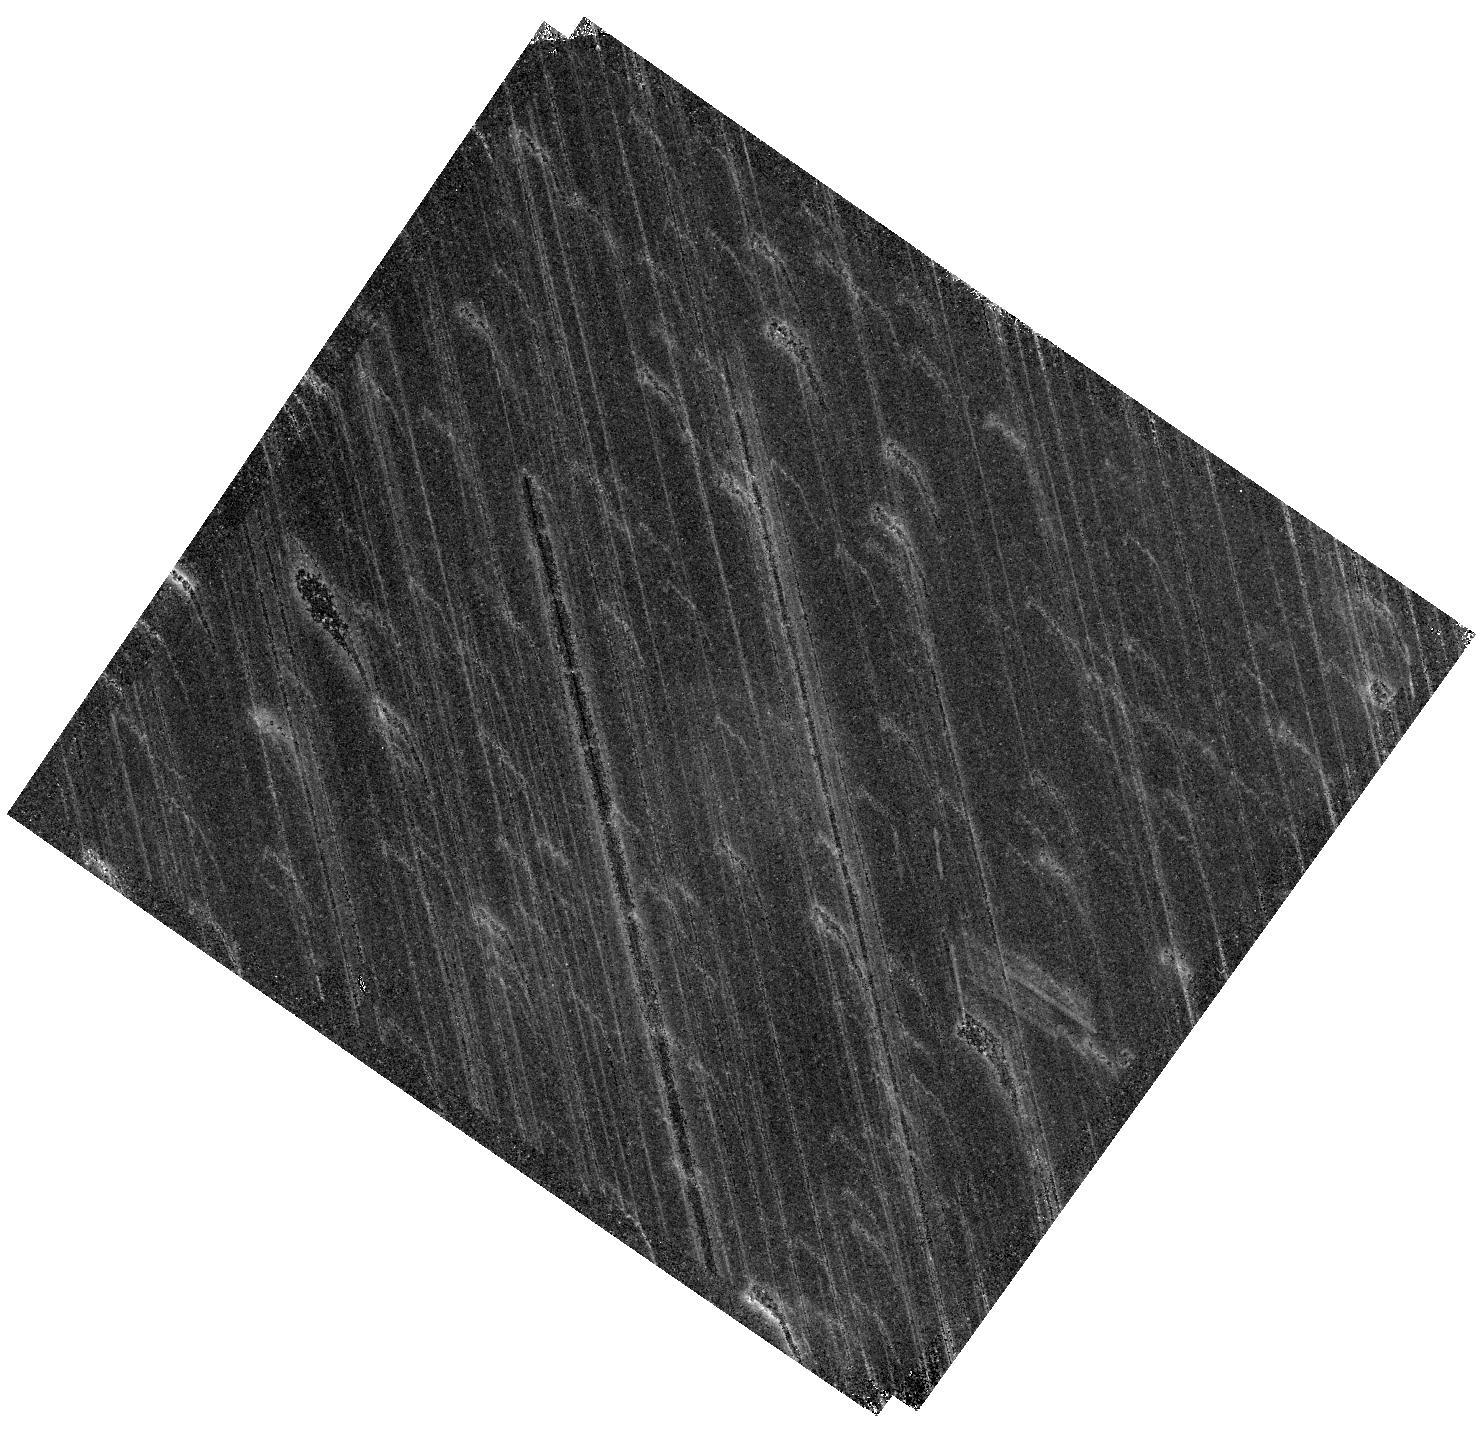
Target: PSZ1G311.65-18.48. Instrument: WFC3/IR. Filter: F128N. Exposure: 1.6 h. Observation ID: hst_15949_13_wfc3_ir_f128n_ie2u13

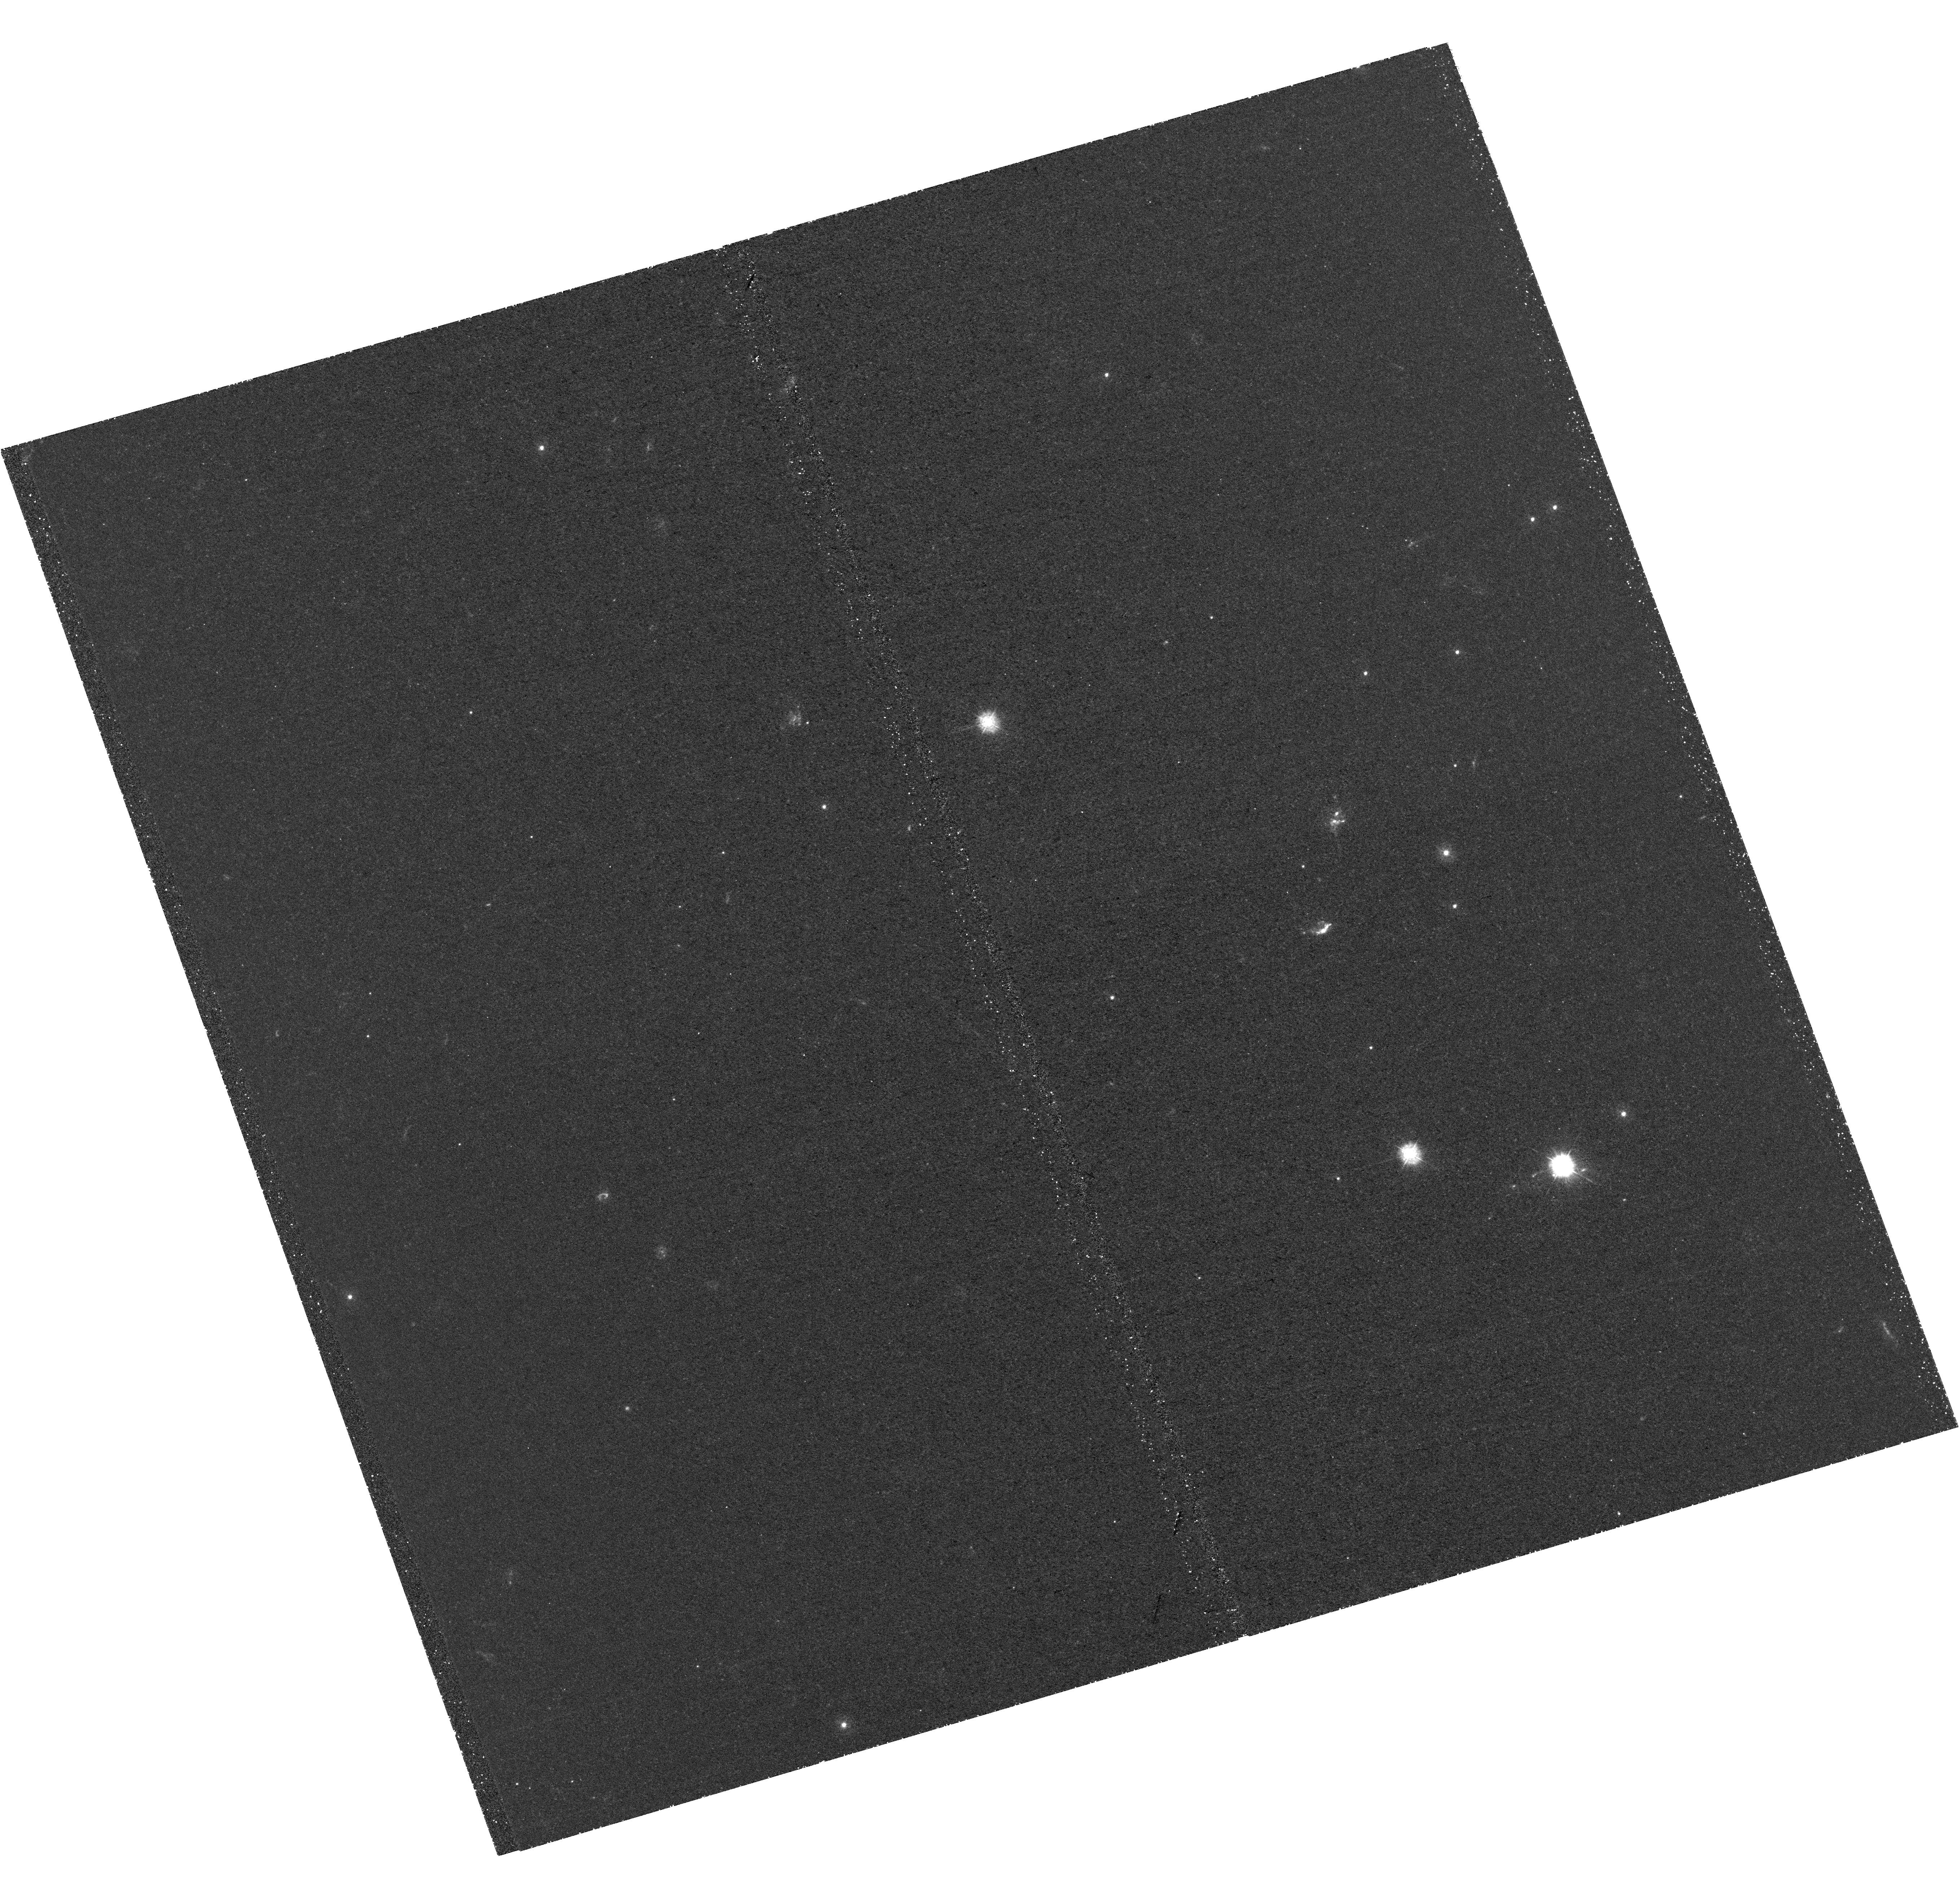
Target: PSZ1G311.65-18.48. Instrument: WFC3/UVIS. Filter: F275W. Exposure: 2.6 h. Observation ID: hst_15949_01_wfc3_uvis_f275w_ie2u01

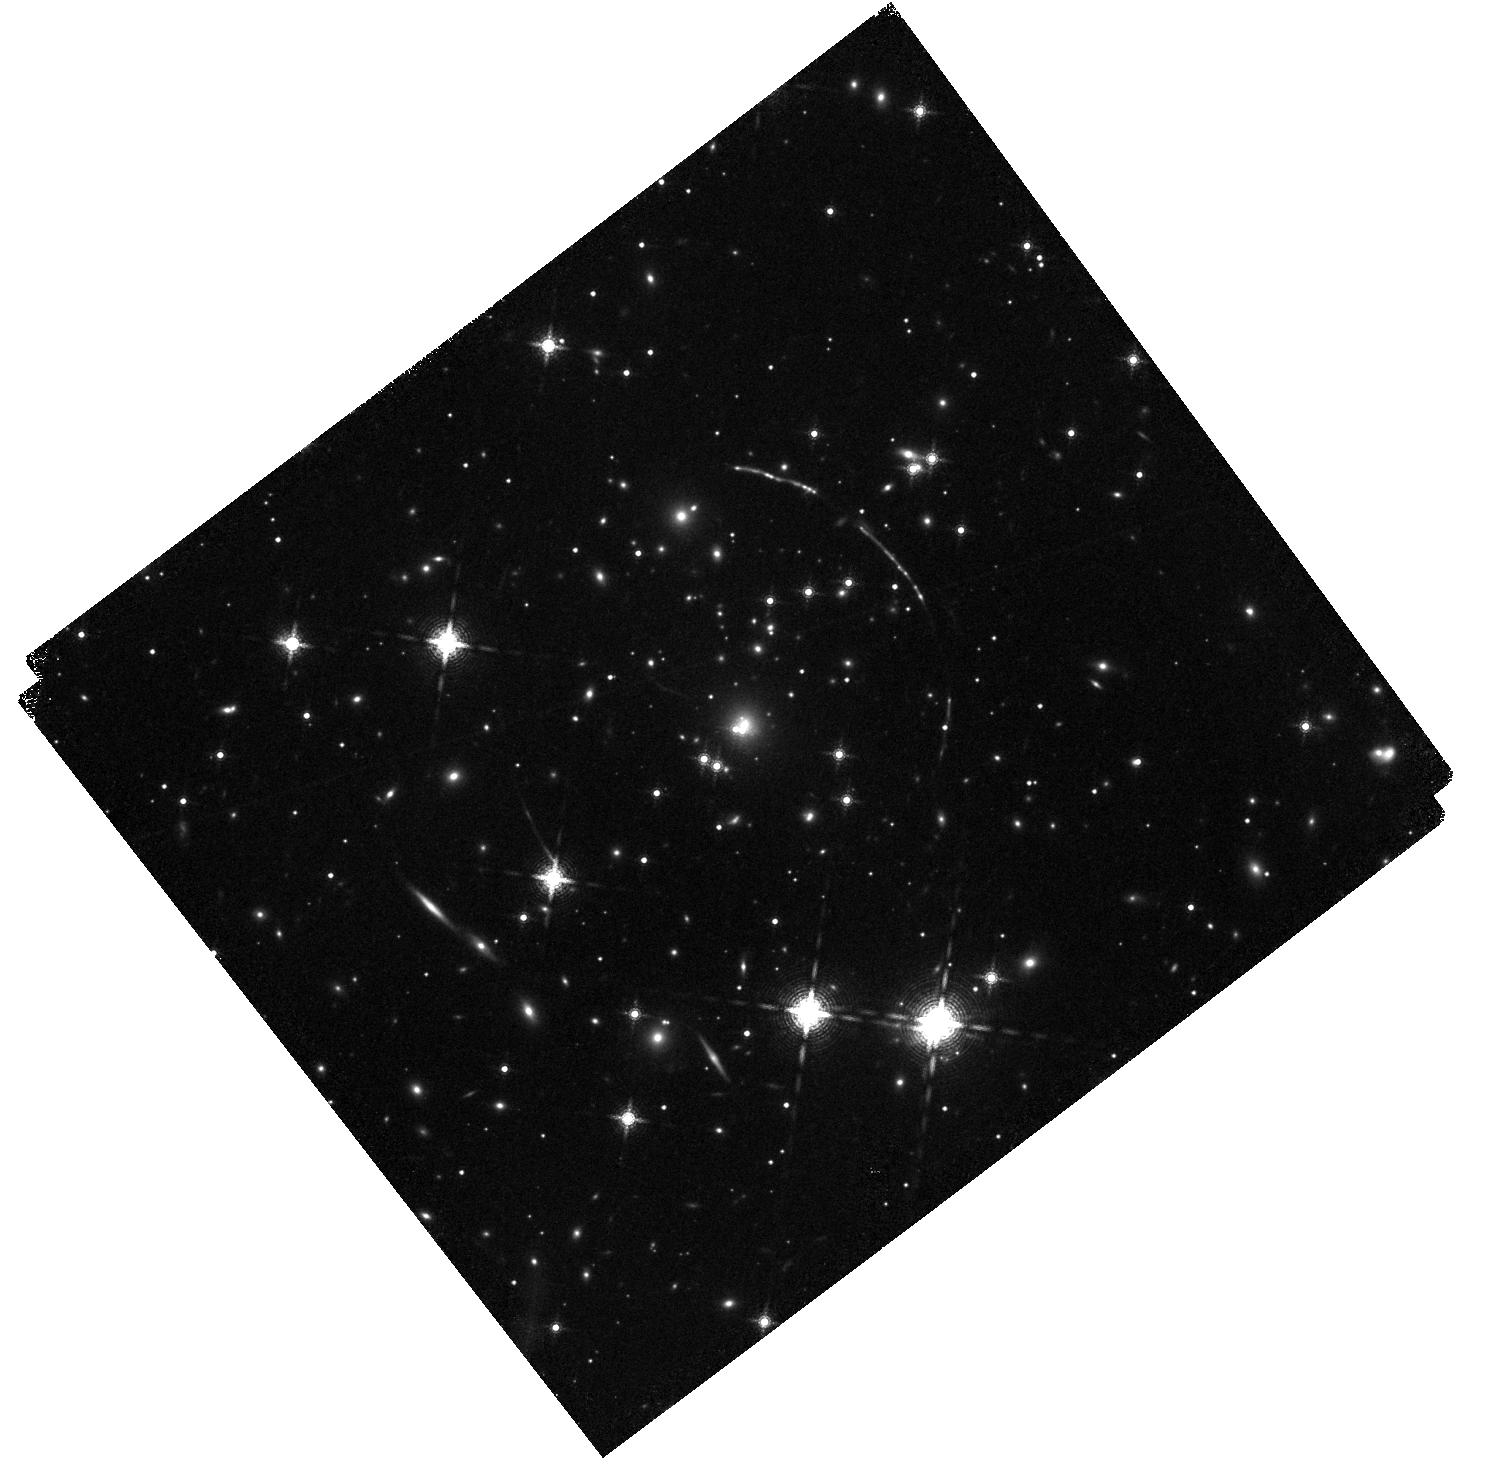
Target: PSZ1G311.65-18.48. Instrument: WFC3/IR. Filter: F164N. Exposure: 1.6 h. Observation ID: hst_15949_16_wfc3_ir_f164n_ie2u16

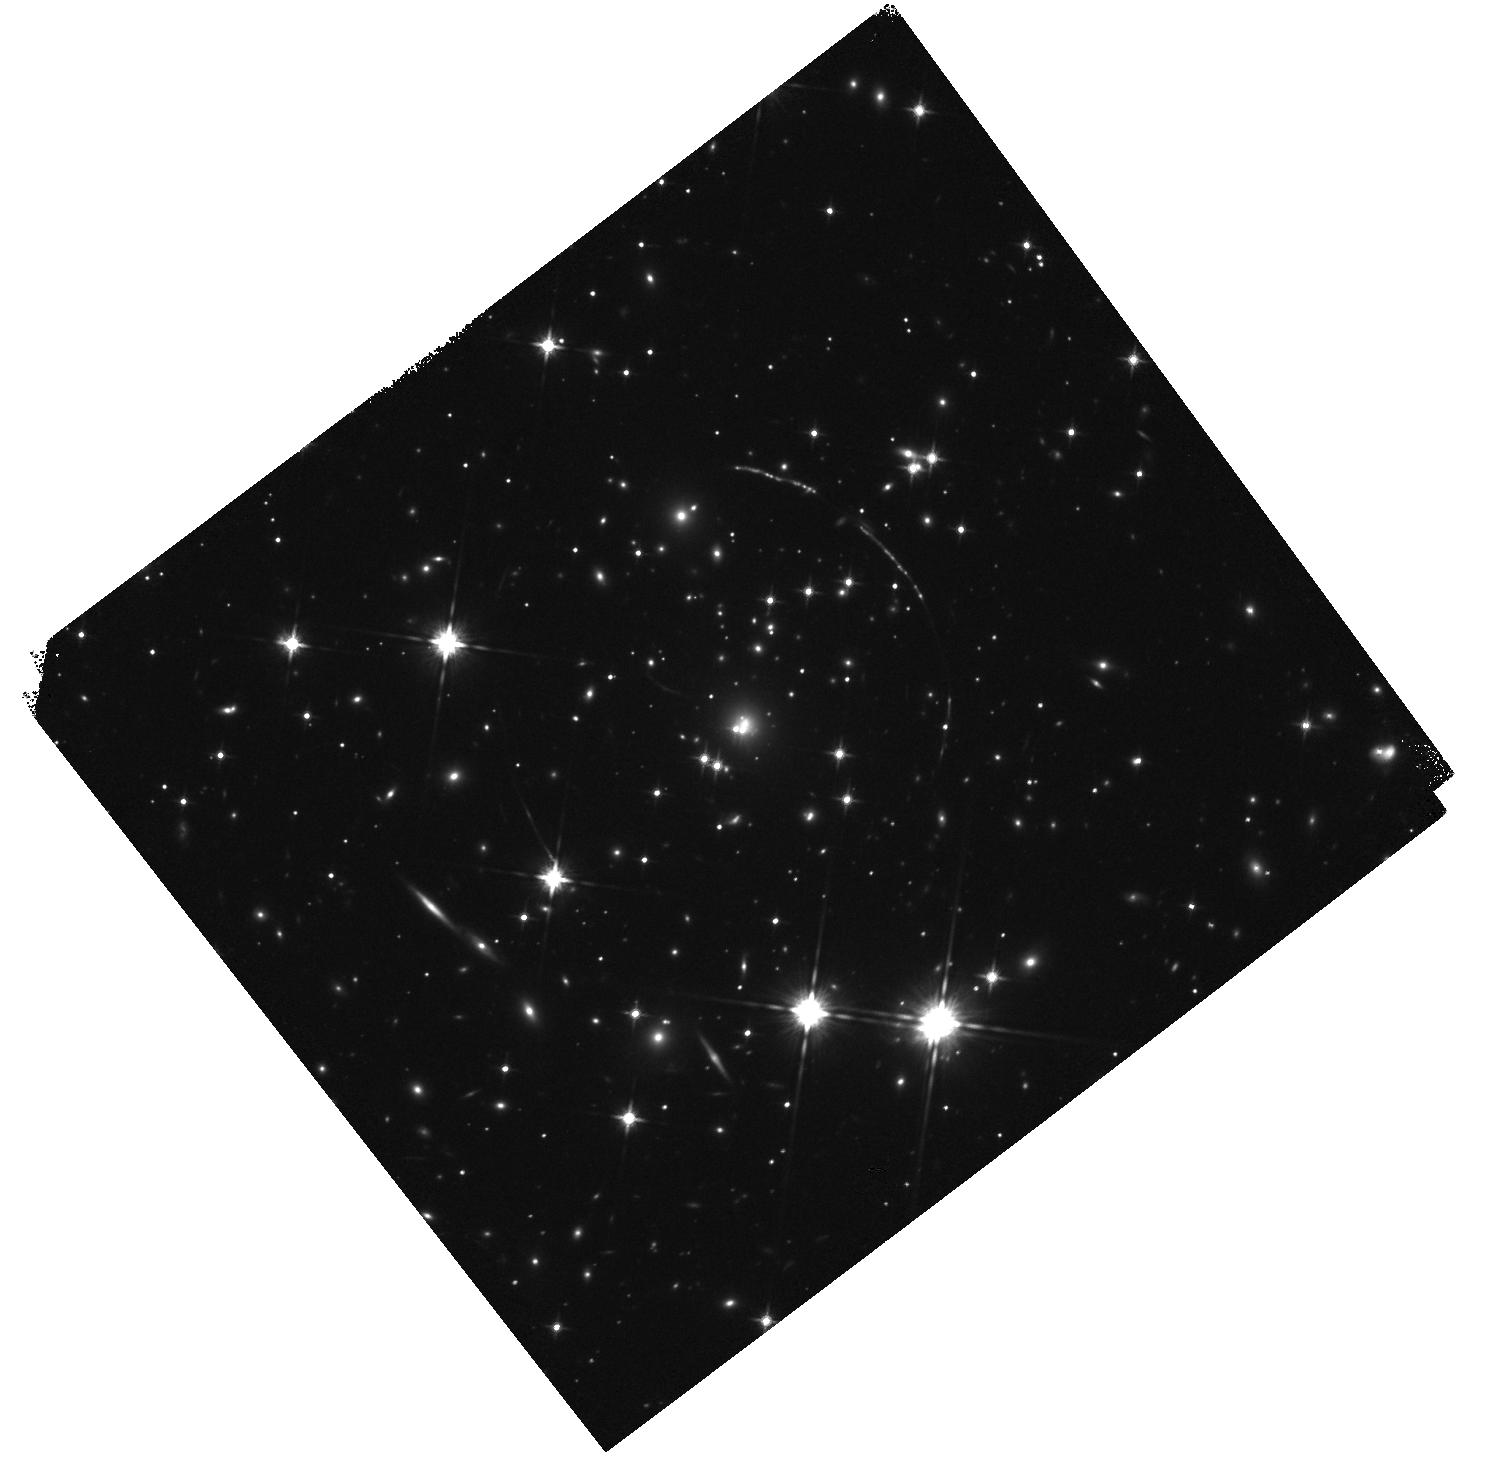
Target: PSZ1G311.65-18.48. Instrument: WFC3/IR. Filter: F140W. Exposure: 7 min. Observation ID: hst_15949_16_wfc3_ir_f140w_ie2u16

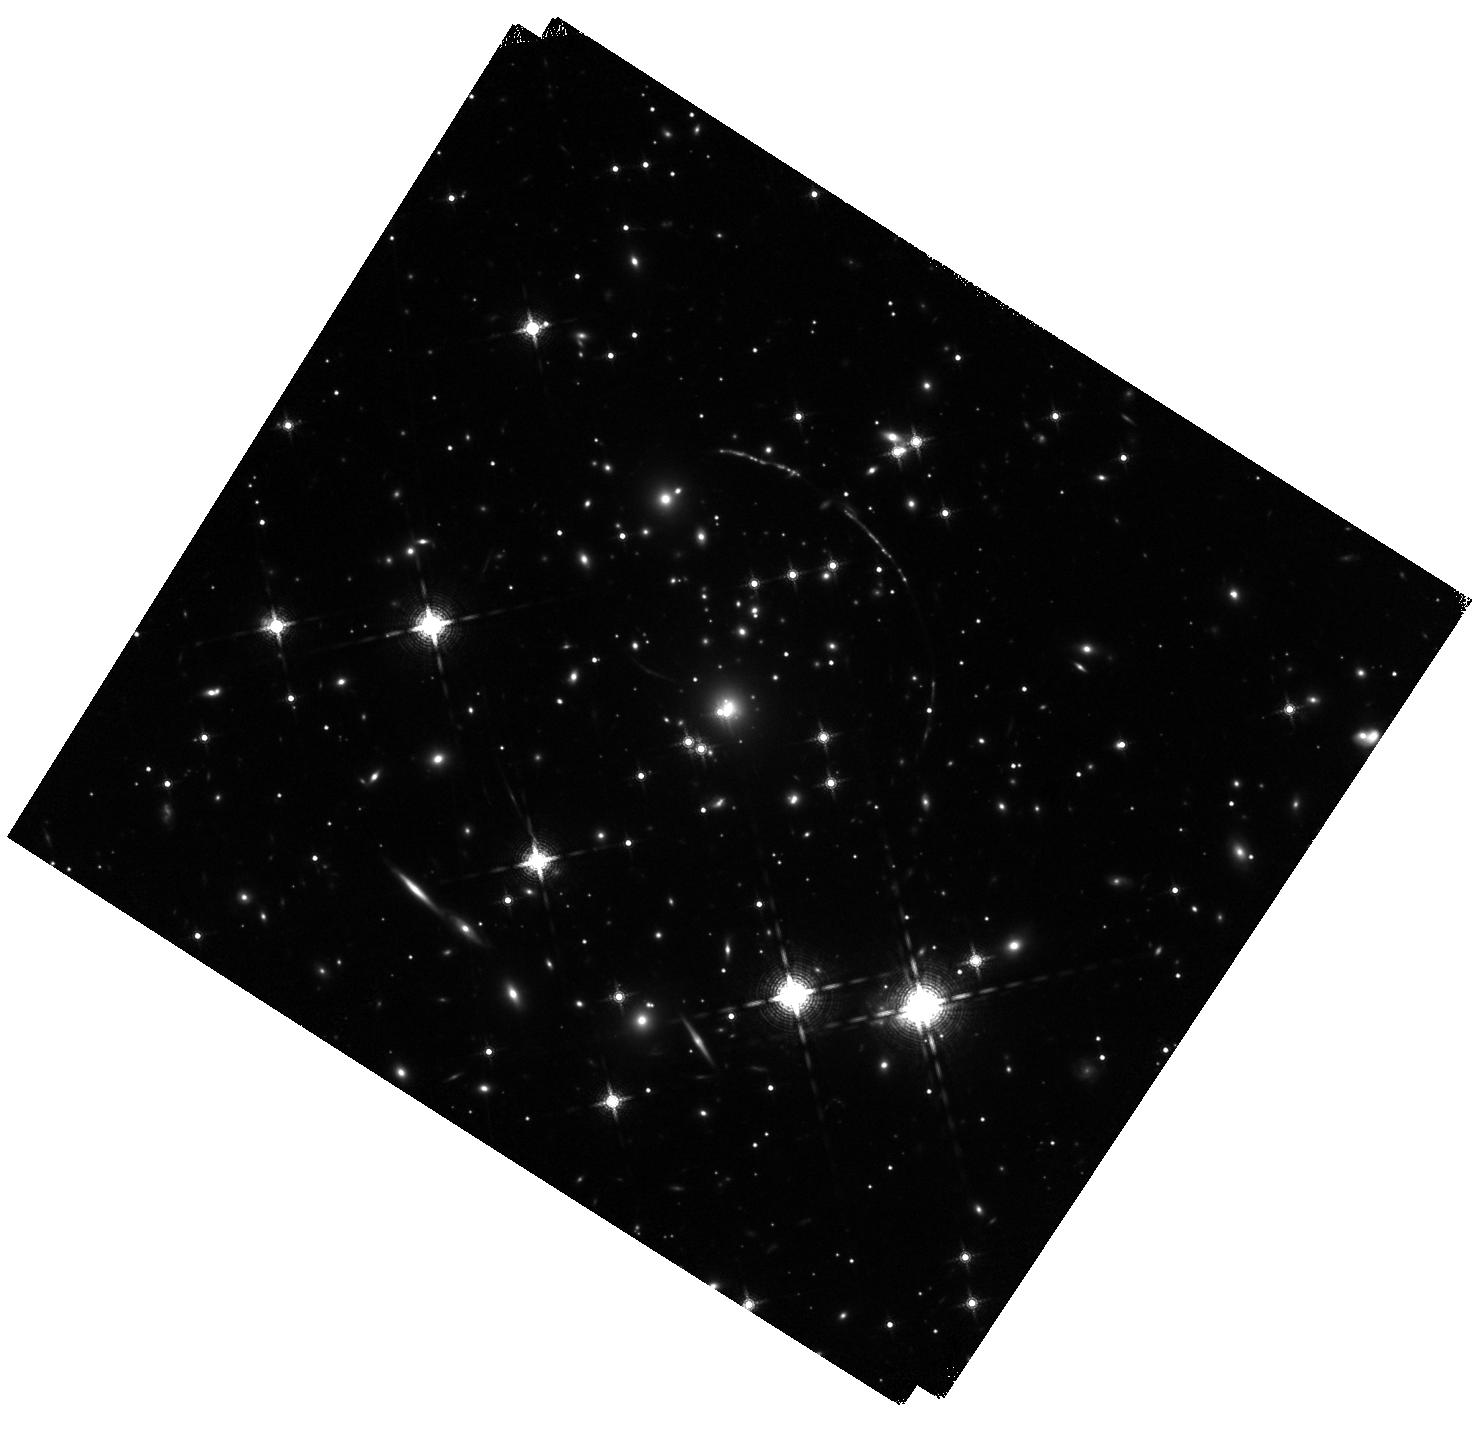
Target: PSZ1G311.65-18.48. Instrument: WFC3/IR. Filter: F153M. Exposure: 1.6 h. Observation ID: hst_15949_17_wfc3_ir_f153m_ie2u17

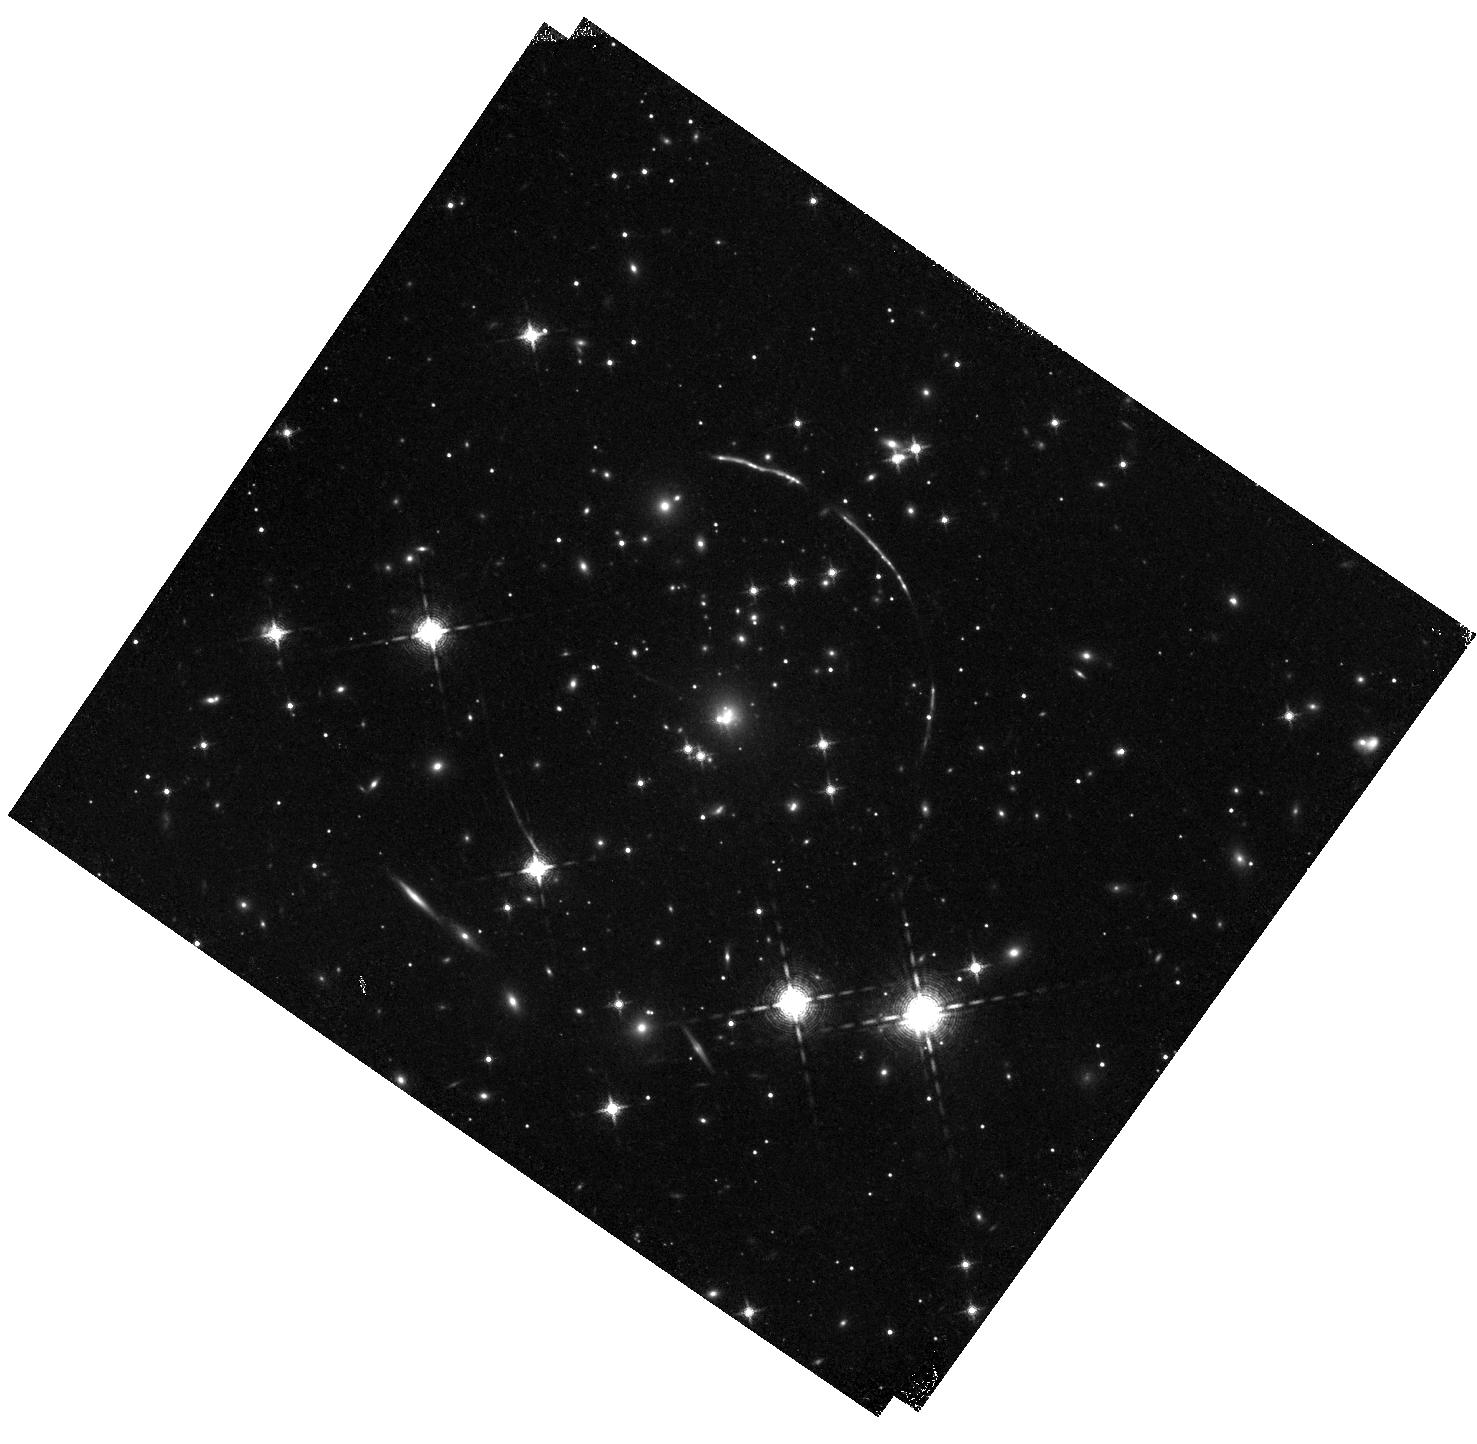
Target: PSZ1G311.65-18.48. Instrument: WFC3/IR. Filter: F126N. Exposure: 1.6 h. Observation ID: hst_15949_11_wfc3_ir_f126n_ie2u11

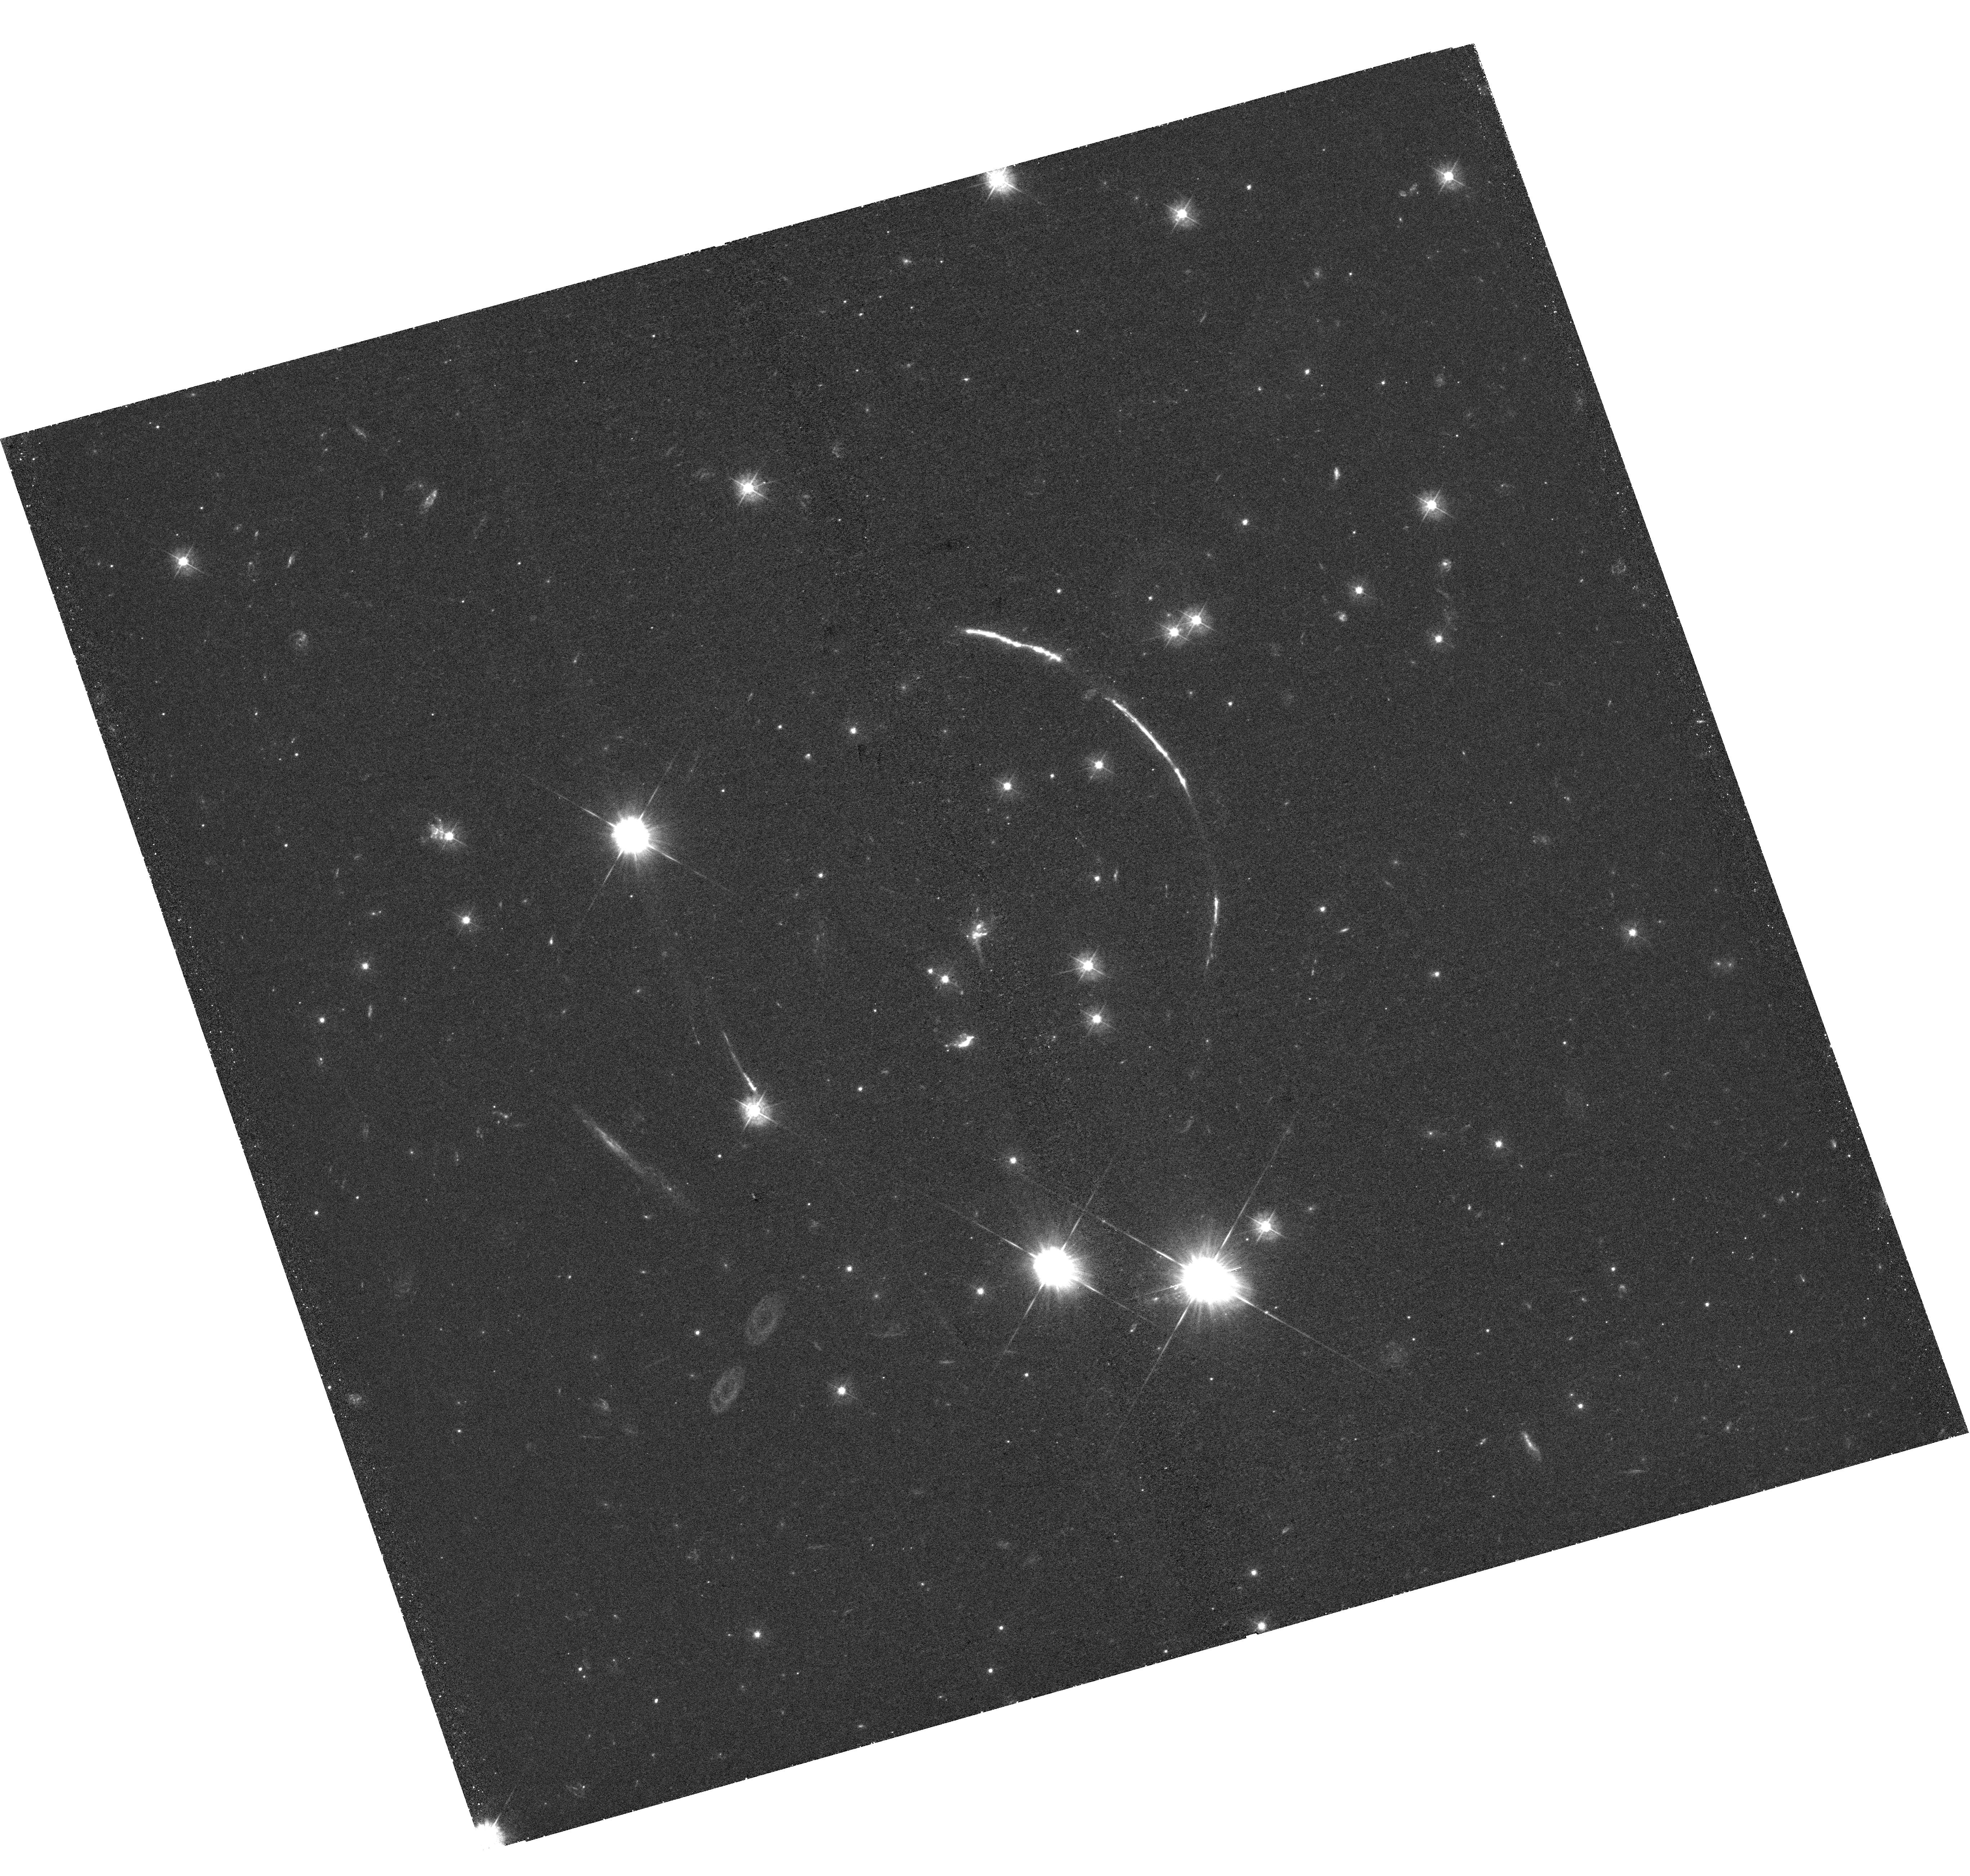
Target: PSZ1G311.65-18.48. Instrument: WFC3/UVIS. Filter: F390W. Exposure: 1.6 h. Observation ID: hst_15949_10_wfc3_uvis_f390w_ie2u10

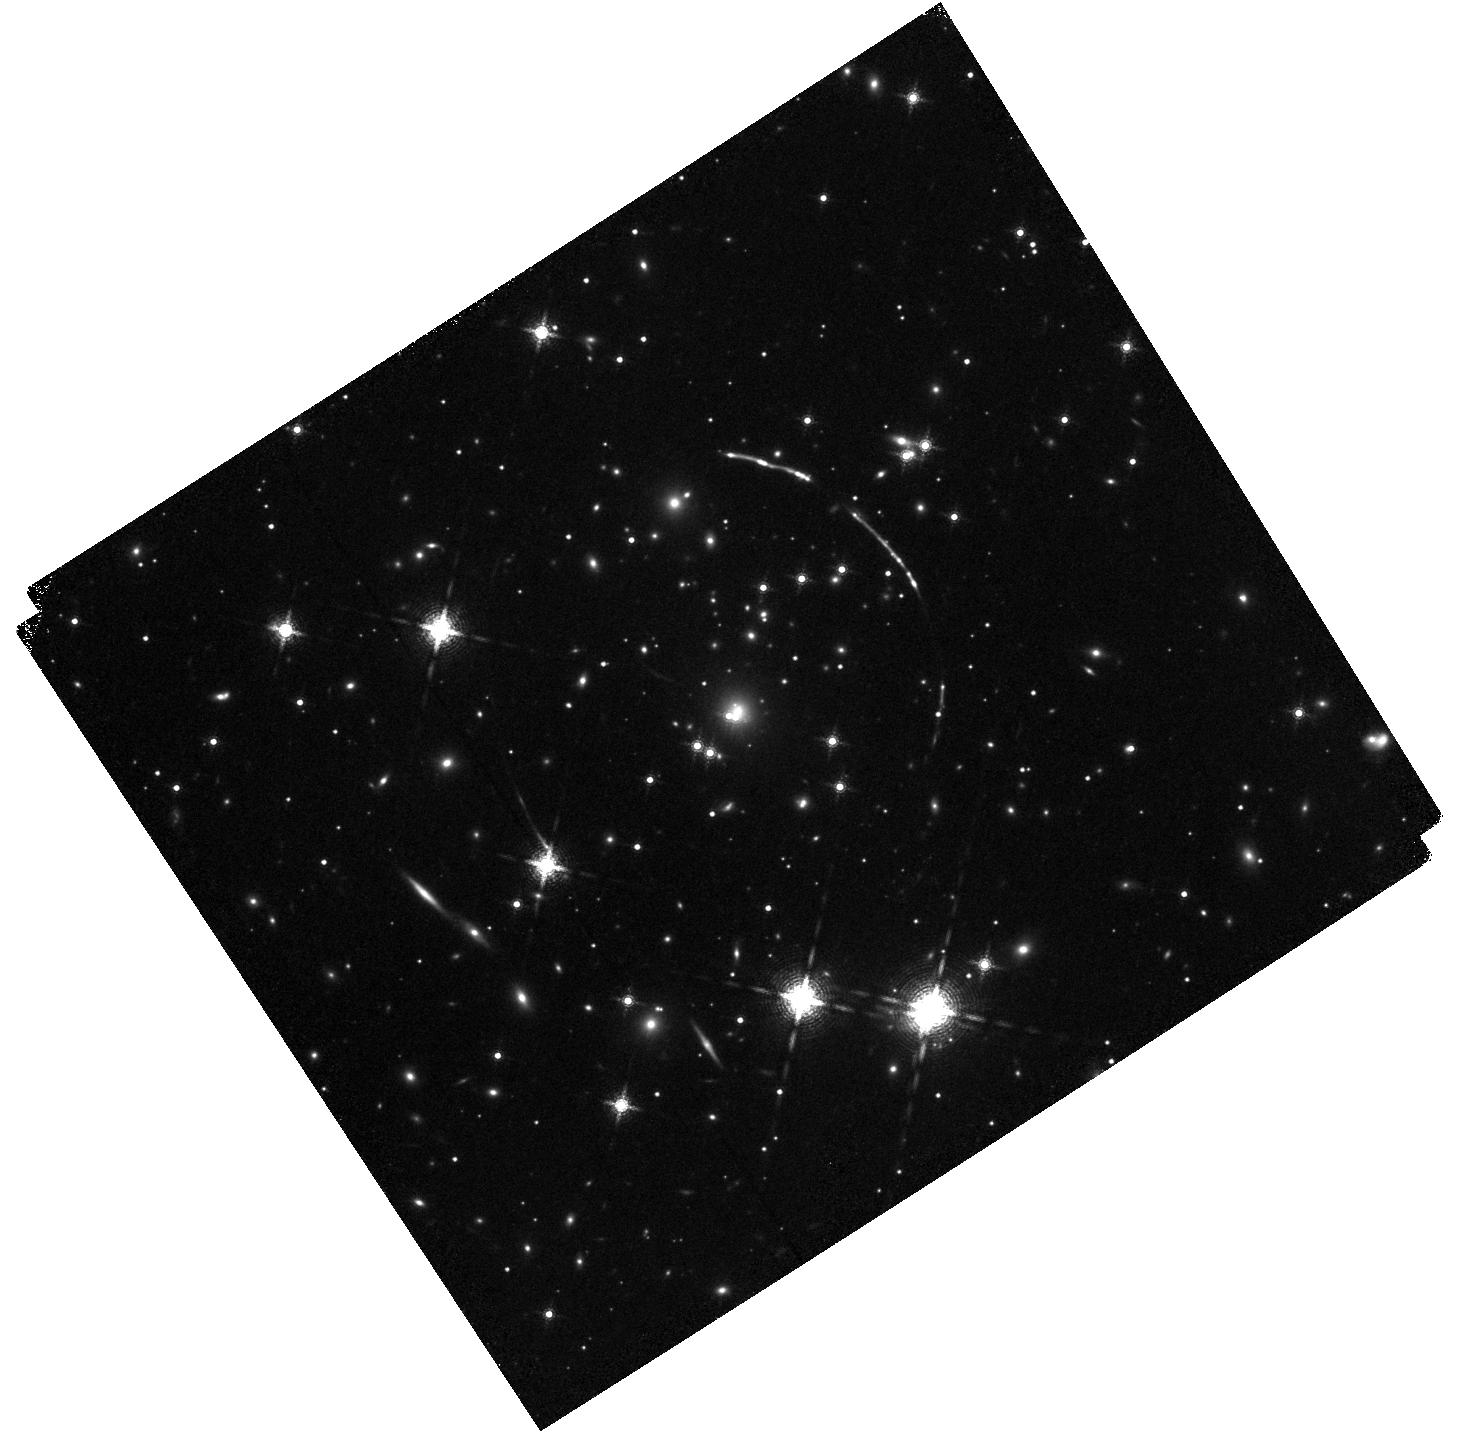
Target: PSZ1G311.65-18.48. Instrument: WFC3/IR. Filter: F167N. Exposure: 1.6 h. Observation ID: hst_15949_15_wfc3_ir_f167n_ie2u15

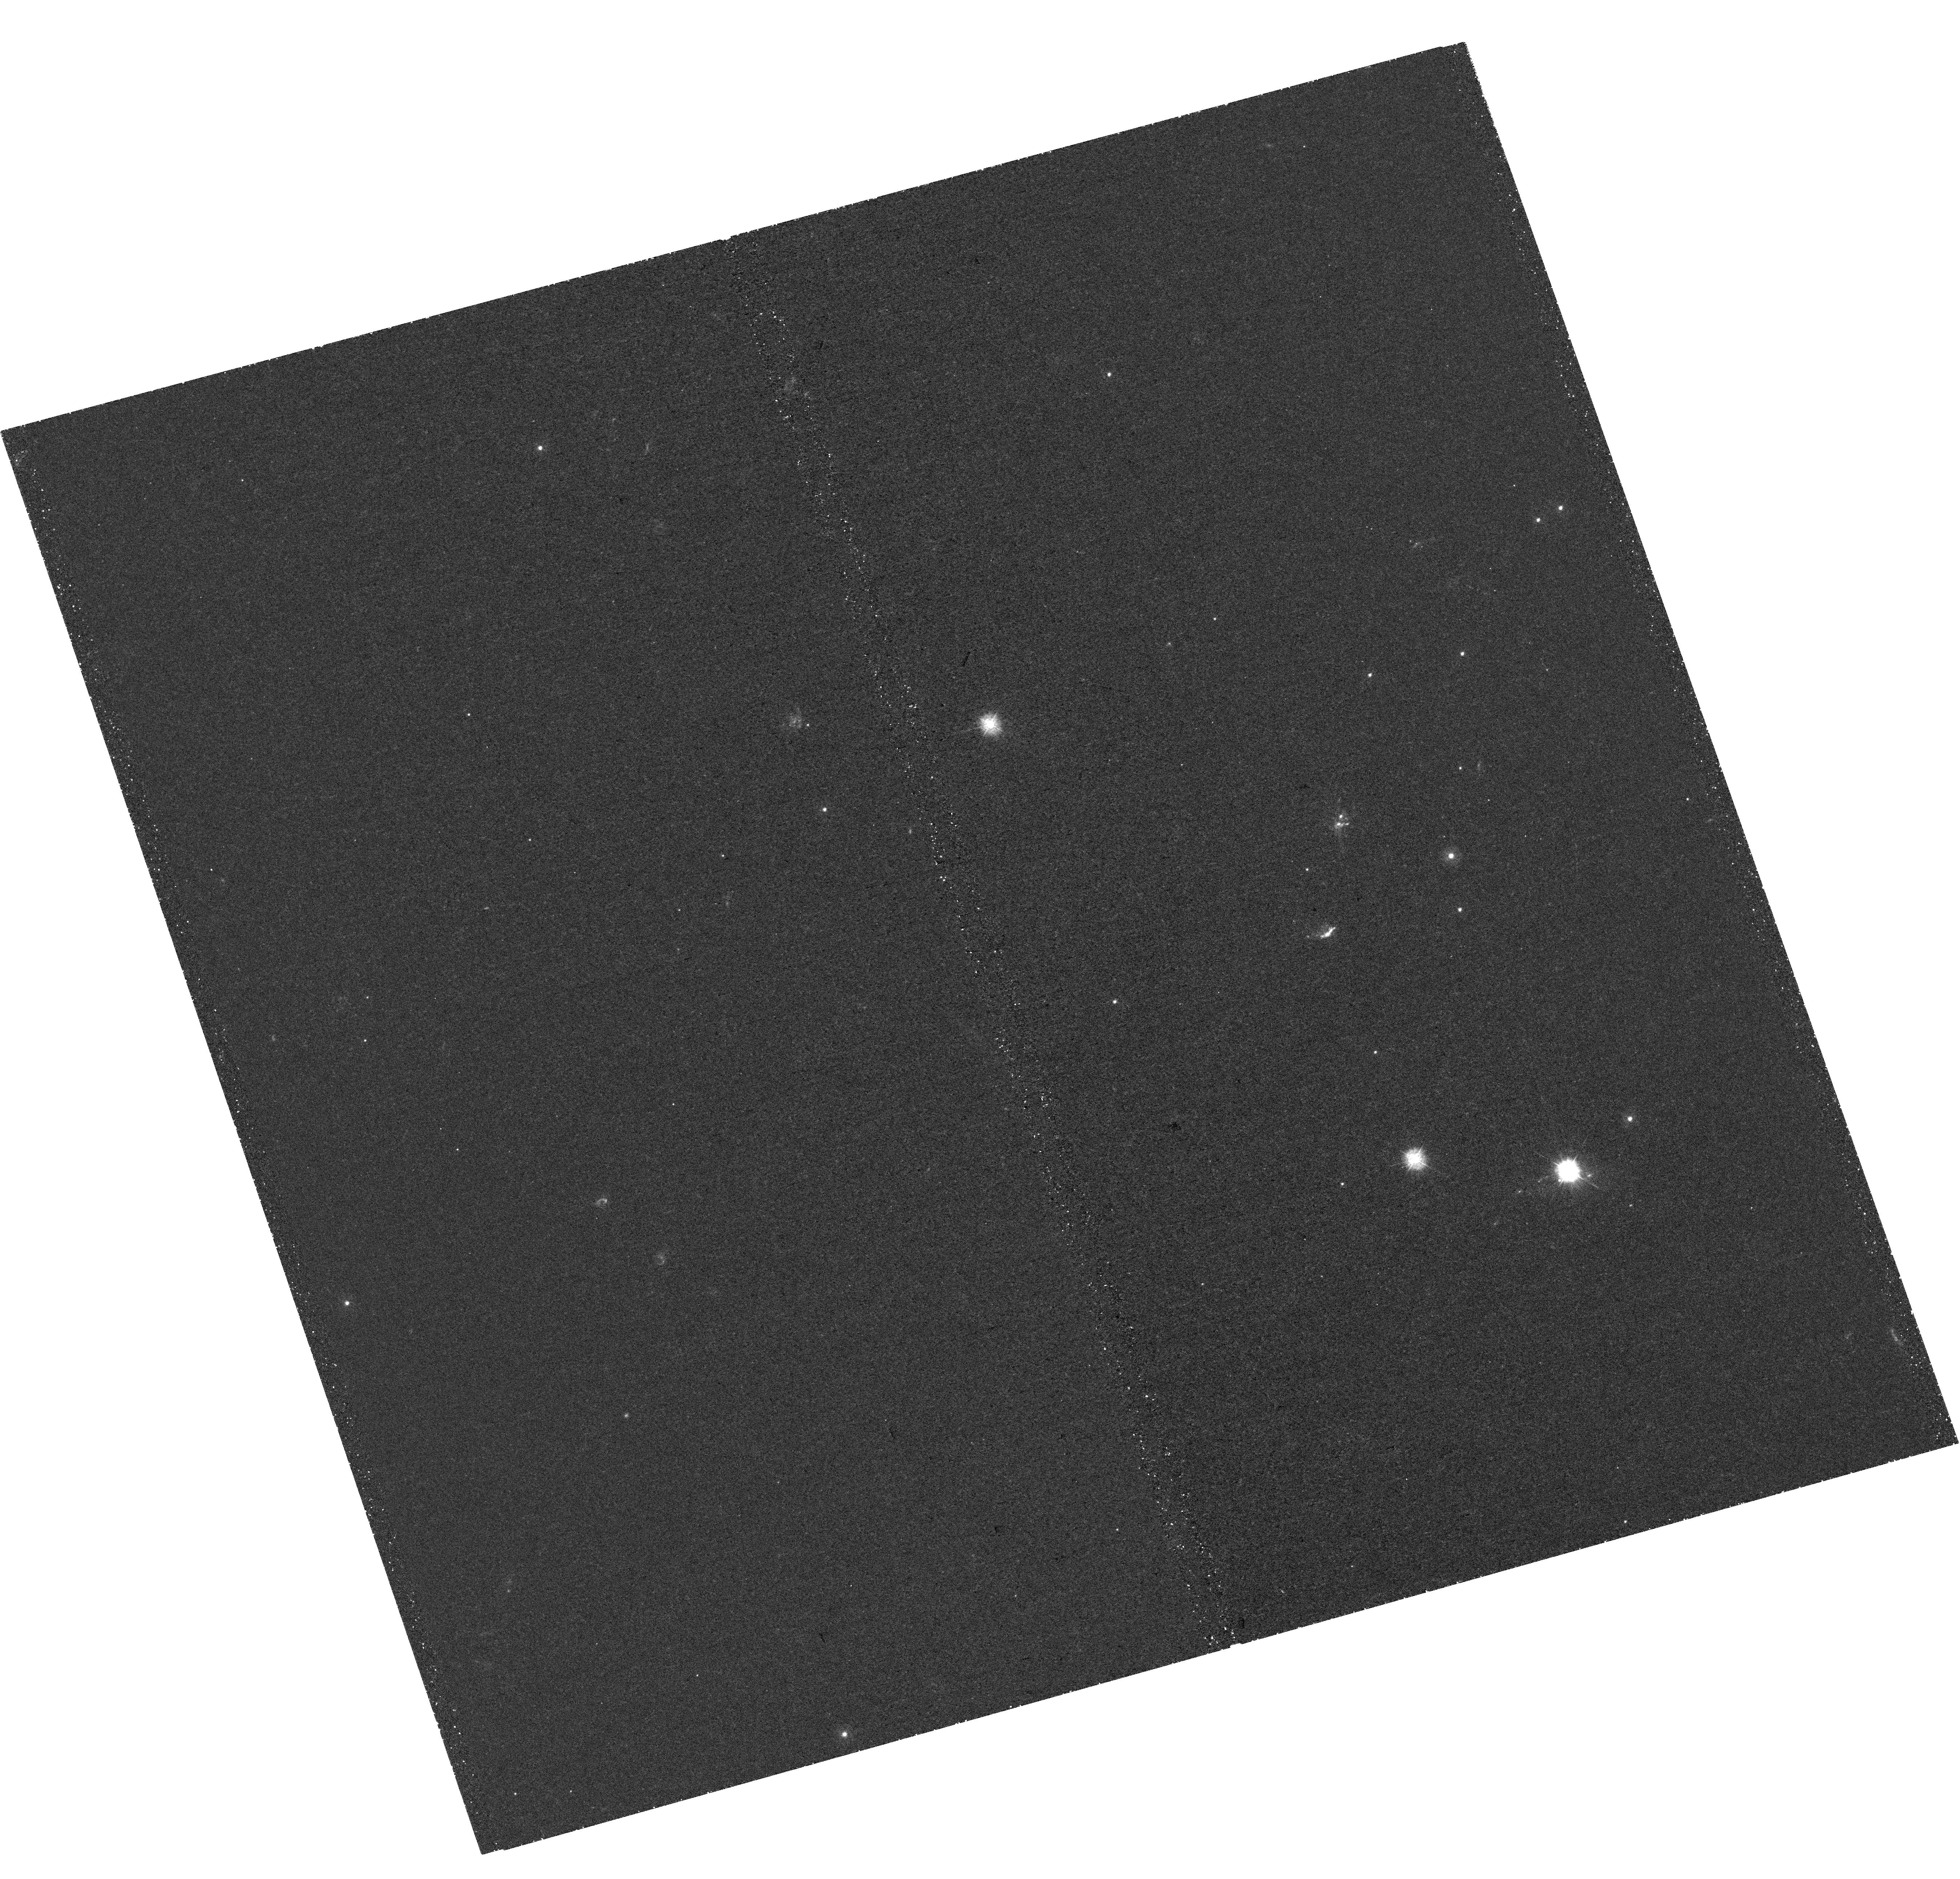
Target: PSZ1G311.65-18.48. Instrument: WFC3/UVIS. Filter: F275W. Exposure: 1.7 h. Observation ID: hst_15949_09_wfc3_uvis_f275w_ie2u09

Lyman Continuum Escape in High Definition (PI: Gladders, Michael D.)

We propose a detailed imaging program targeting Lyman continuum (LyC) escape from the brightest strongly lensed arc in the entire sky: the z=2.39 "Sunburst Arc". Archived 3-orbit F275W imaging of this source shows that it is copiously emitting LyC photons, with a line-of-sight escape fraction, measured from a dozen images of a single emitting clump, of 73%. We propose to study the mechanism of LyC escape in this key object with a much deeper (26 new orbits) LyC image, and 16 orbits of primarily narrowband imaging that will yield full HST resolution maps of Ly-alpha, [OII], [OIII] and H-beta. These images will complement an extensive existing library of spectra sampling the arc, with resolution up to R=30000, in the restframe UV and optical. With these data, we will measure the morphology of LyC escape in this source: do all of the ionizing photons come anisotropically from a single unresolved clear channel from that clump, or are they leaking more broadly (and isotropically) from it? Do other clumpy structures in the source also contribute LyC photons, at a lesser level undetected in the current shallow data? The complementary emission line maps will connect the detected LyC escape to other spectral properties that have been flagged as key observables for JWST: the [OIII]/[OII] ratio and the escape fraction and morphology of LyA. The combination of strong lensing and HST will offer exquisite spatial resolution, easily as sharp as 50 parsecs in the source, for these tests. The Sunburst Arc is an extraordinary object, and the data we propose will enshrine it as a fundamental reference for modeling and understanding LyC escape for years to come.